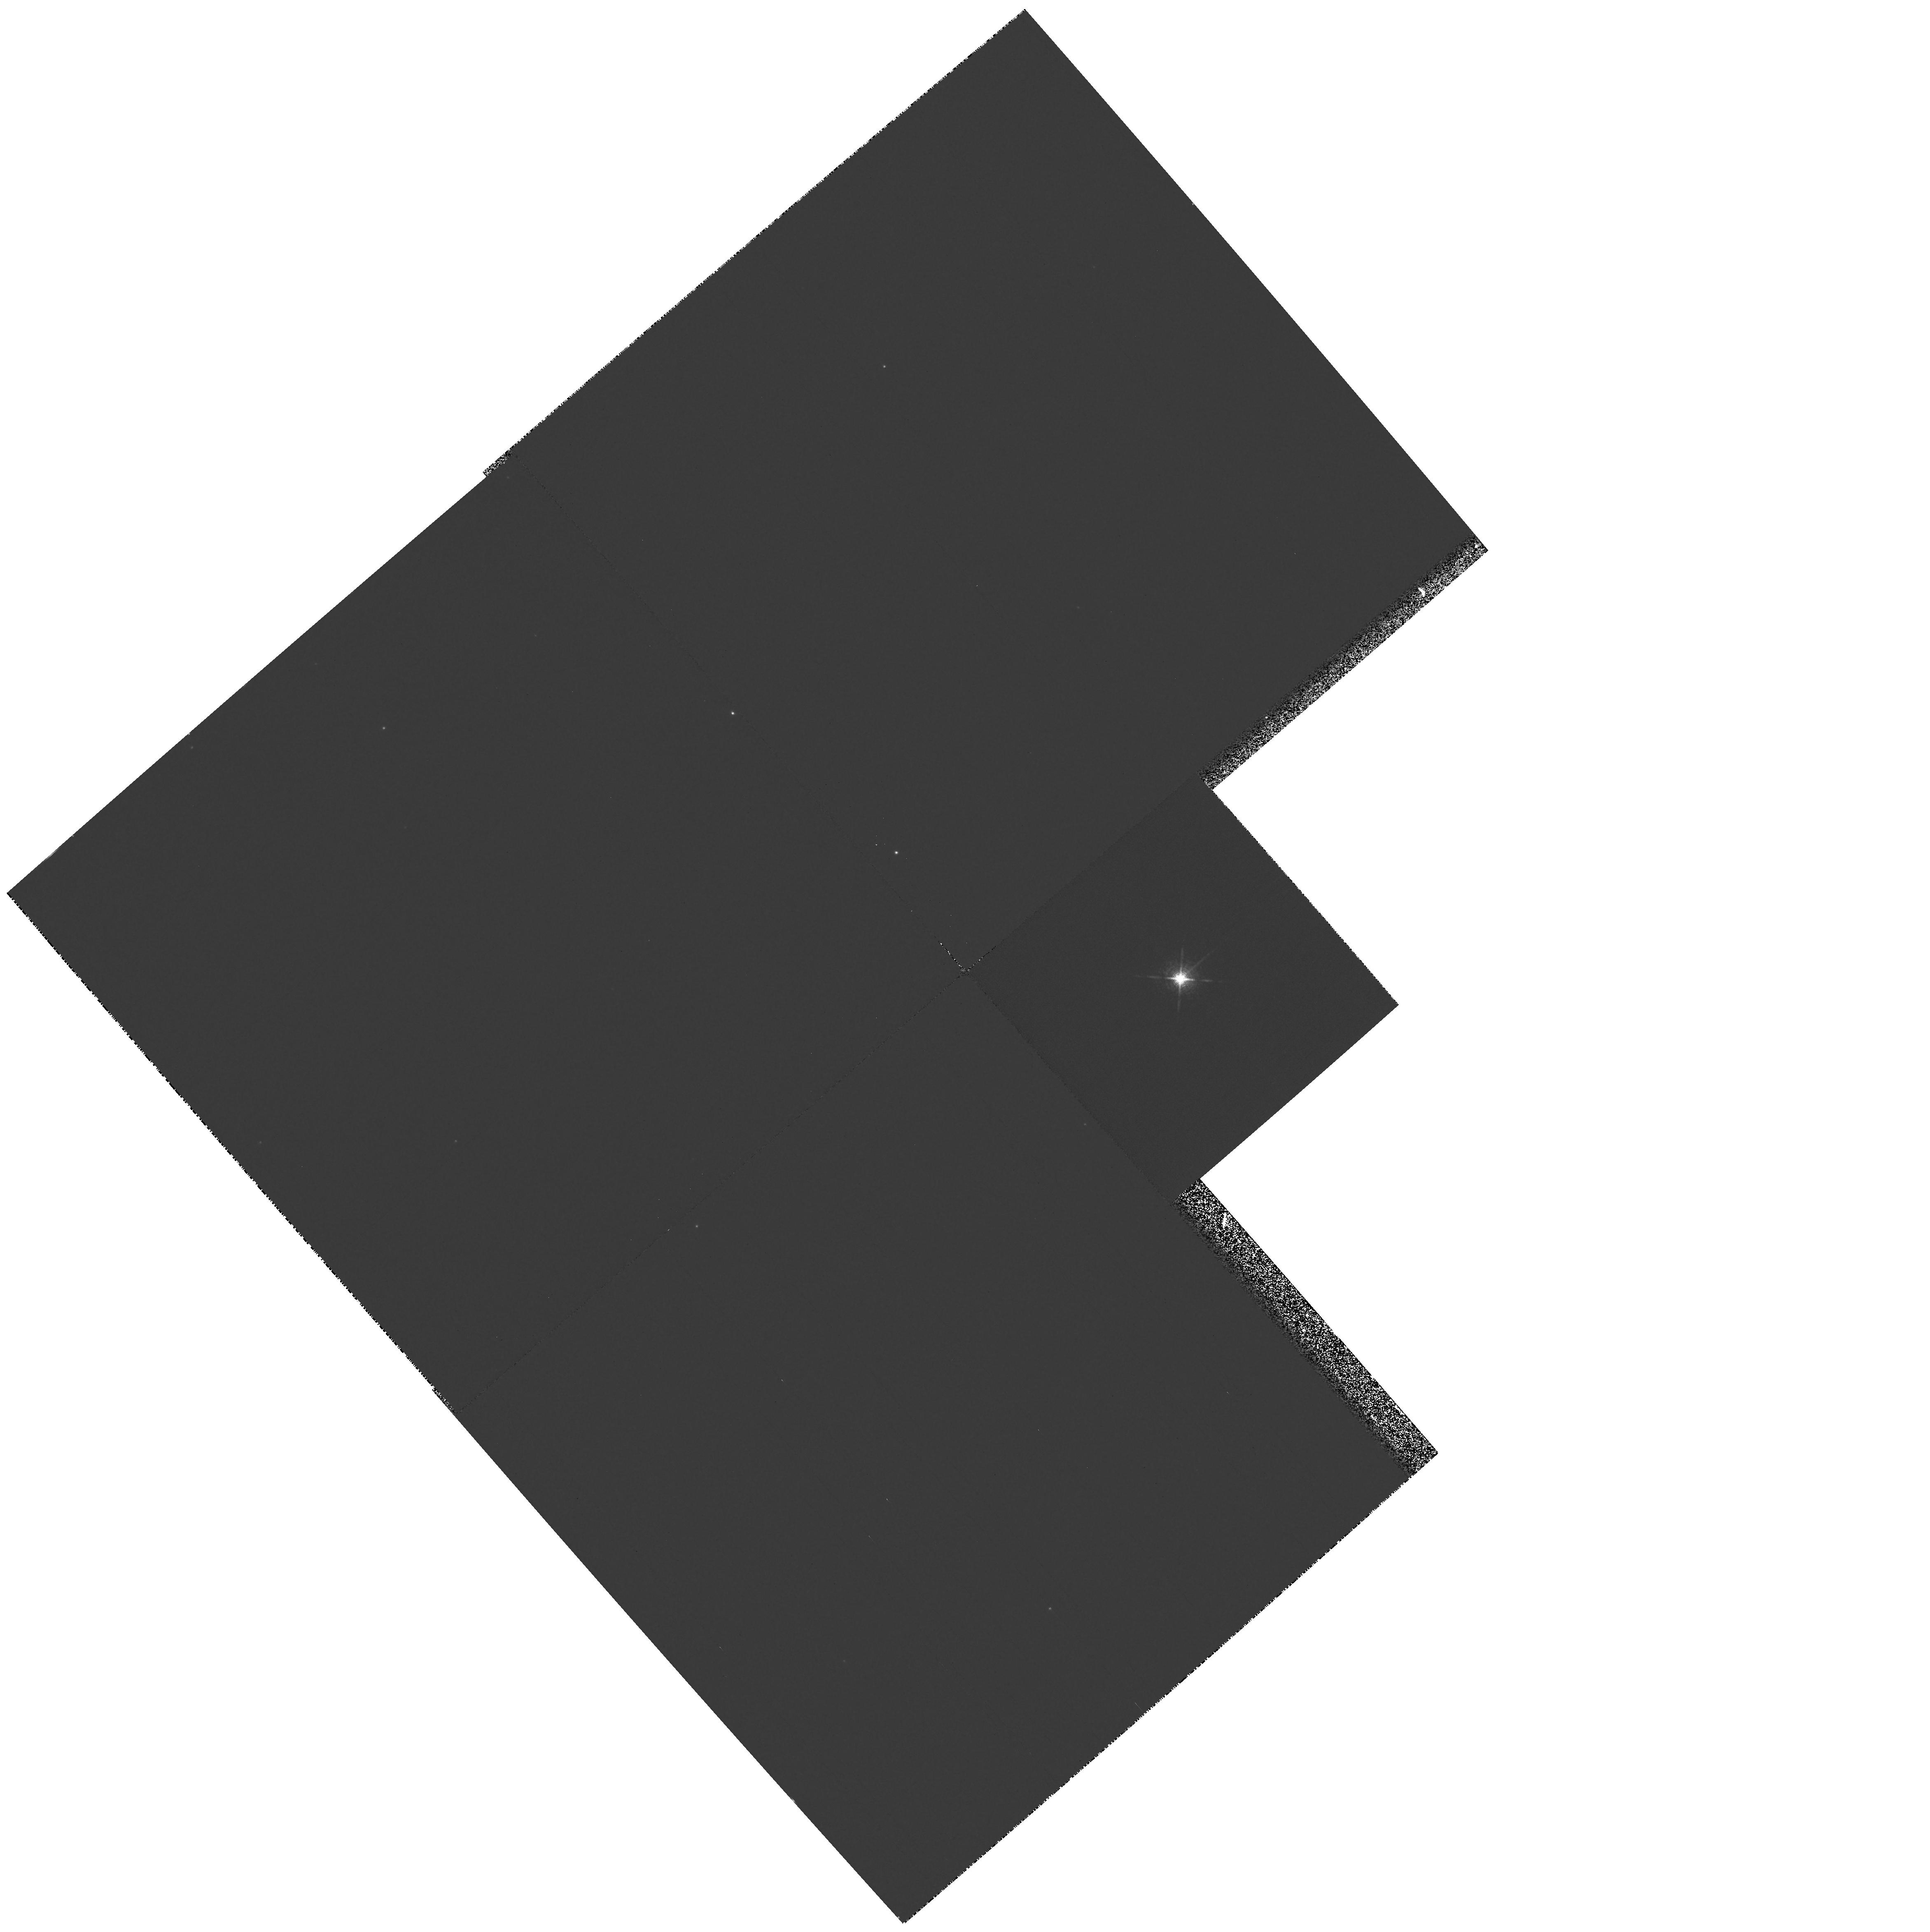
Target: AE-AQR. Instrument: WFPC2/PC. Filter: F656N. Exposure: 25 min. Observation ID: hst_7383_01_wfpc2_pc_f656n_u50u01

High resolution imaging of magnetically-propelled ejecta from the cataclysmic variable AE Aqr (PI: Still, Martin)

We propose PC imaging of the field about the cataclysmic variable AE Aqr. The recent suggestion that accreting material in CVs is diamagnetic and non-homogeneous provides a spectacular prediction for the fate of accreting gas in the circumstellar environment of AE Aqr - namely that the accretion stream unavoidably gains energy and angular momentum via interaction with the magnetosphere of the rapidly rotating white dwarf. The net result of this magnetic propeller is that 99% of the accreting material is ejected from the system, forming an equatorial spiral nebula. PC imaging is the only direct experiment available to test this prediction. If found, not only will the long-standing problems concerning the nature of AE Aqr be solved, but the nebula will provide proof that diamagnetic interaction can drive mass and angular momentum, and must be considered in order to provide a physical treatment of accretion in magnetic media. In many cases the addition of this element to accretion models provides major deviations from previously predicted gas behaviours and is able to explain a diverse number of observed phenomena in CVs which have remained unsolved until now.